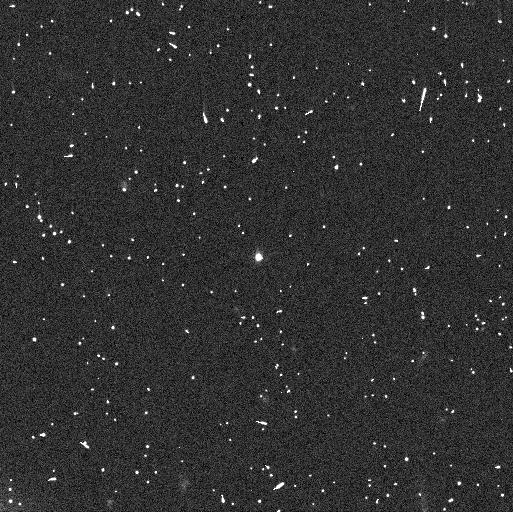
Target: 2013FY27. Instrument: WFC3/UVIS. Filter: F350LP. Exposure: 7 min. Observation ID: ifoo02onq

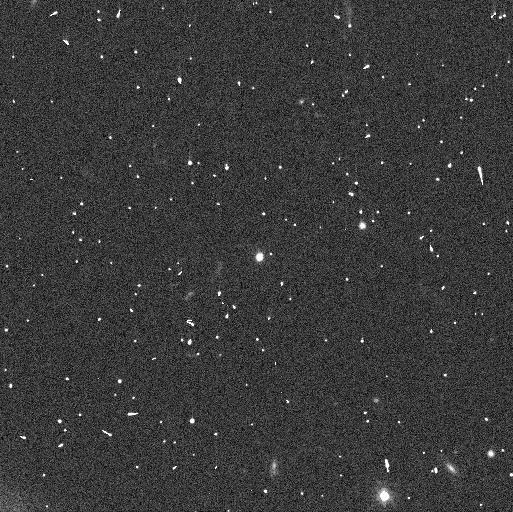
Target: 2013FY27. Instrument: WFC3/UVIS. Filter: F350LP. Exposure: 7 min. Observation ID: ifoo01a4q

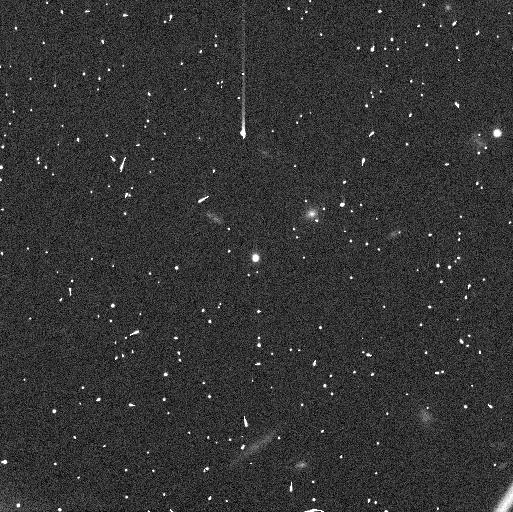
Target: 2013FY27. Instrument: WFC3/UVIS. Filter: F350LP. Exposure: 6 min. Observation ID: ifoo05q4q

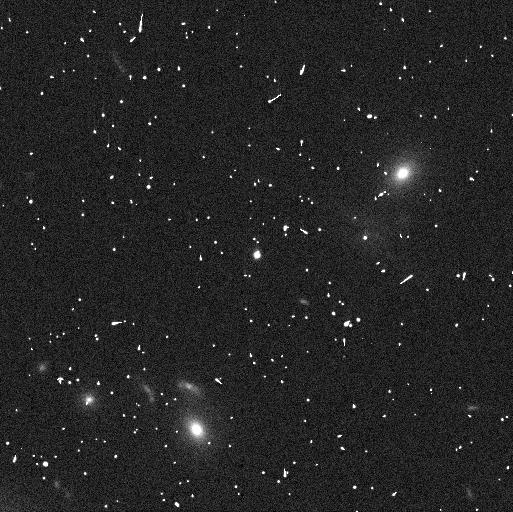
Target: 2013FY27. Instrument: WFC3/UVIS. Filter: F350LP. Exposure: 7 min. Observation ID: ifoo04flq

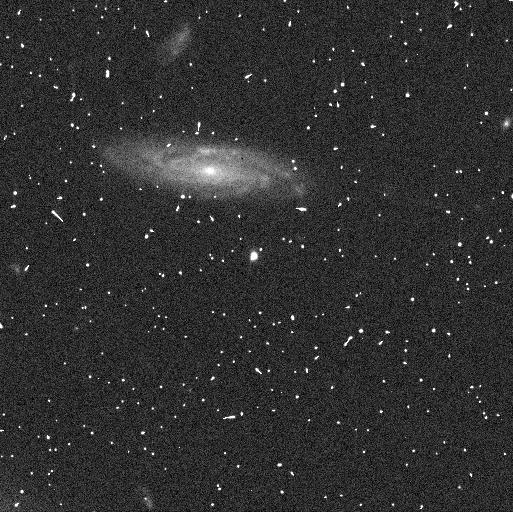
Target: 2013FY27. Instrument: WFC3/UVIS. Filter: F350LP. Exposure: 7 min. Observation ID: ifoo03eeq

Probing the TNO Density Transition with Mid-Size 2013 FY27 (PI: Ragozzine, Darin)

The density distribution of Trans-Neptunian Objects (TNOs) provides key insights into the composition and interiors of outer solar system bodies, with broad implications for planet formation and evolution. Only ~20 TNOs have measured densities which seem to fall into three categories: small TNOs have similar low densities and large TNOs have similar high densities. The "transition region" (diameters of 400-900 km) only has 5 known densities which show a surprisingly rapid transition between these two regimes. While the density-size relationship was thought to be linear, a recent measurement breaks this trend, suggesting the need to explore other interpretations. This proposal targets 2013 FY27, a rare TNO in the transition region with a known satellite and a diameter of ~760 km. Previous HST observations were insufficient to determine its orbit due to a small near edge-on orbit. We propose a focused 5-orbit program to obtain precise relative astrometry of FY27 and its satellite to measure the density of FY27 and to determine the possibility of information-rich mutual events. Previous observations are used to design an optimal observing program, including iterative updates to the observing schedule using state-of-the-art orbit fitting and prediction tools. Success in these goals is only plausible with HST. This program will add a valuable new data point to the poorly-understood density distribution of TNOs in the density transition, helping to resolve whether composition or porosity drives the transition. The resulting insights on composition and interiors have broad importance in astrometry through improved constraints on planet formation and evolution.